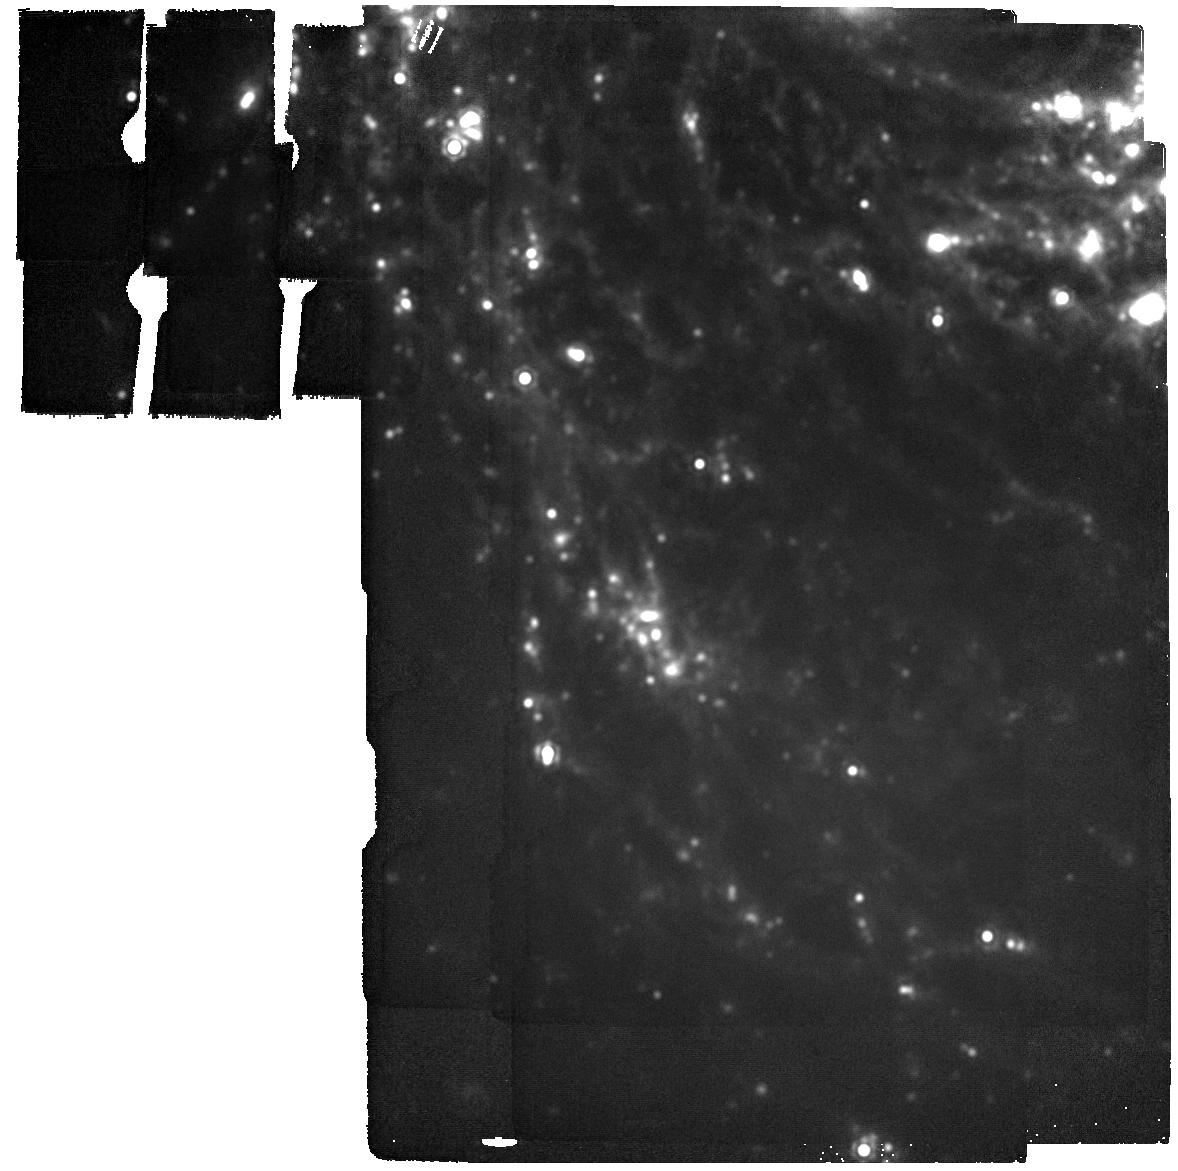
Target: SN-2020JFO. Instrument: MIRI. Filter: F2100W. Exposure: 2 min. Observation ID: jw03295-o007_t004_miri_f2100w

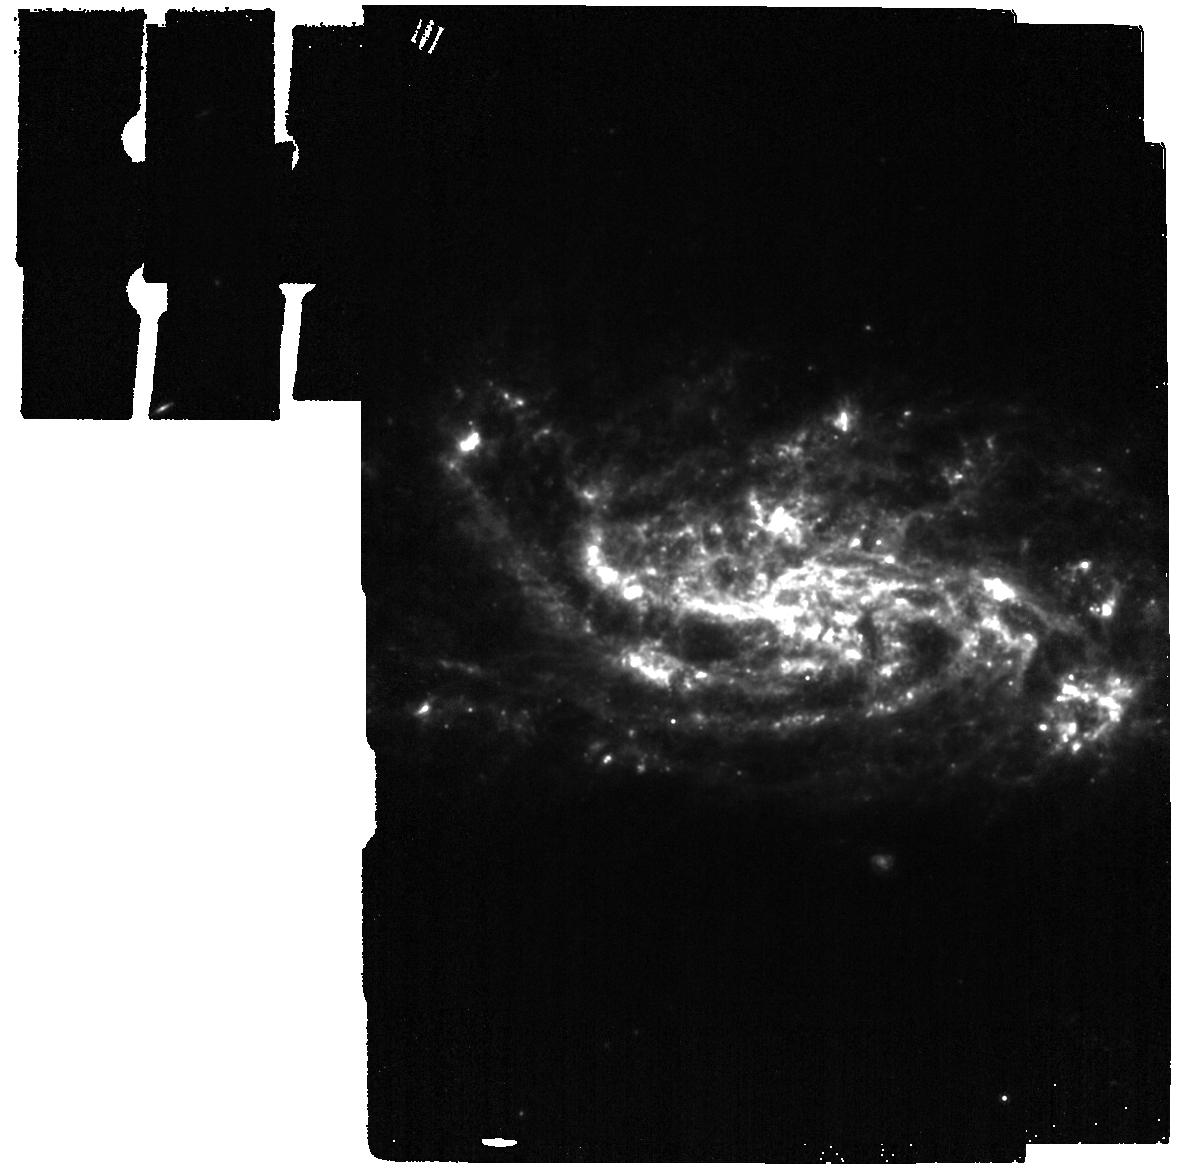
Target: SN2022WSP. Instrument: MIRI. Filter: F1000W. Exposure: 2 min. Observation ID: jw03295-o003_t008_miri_f1000w

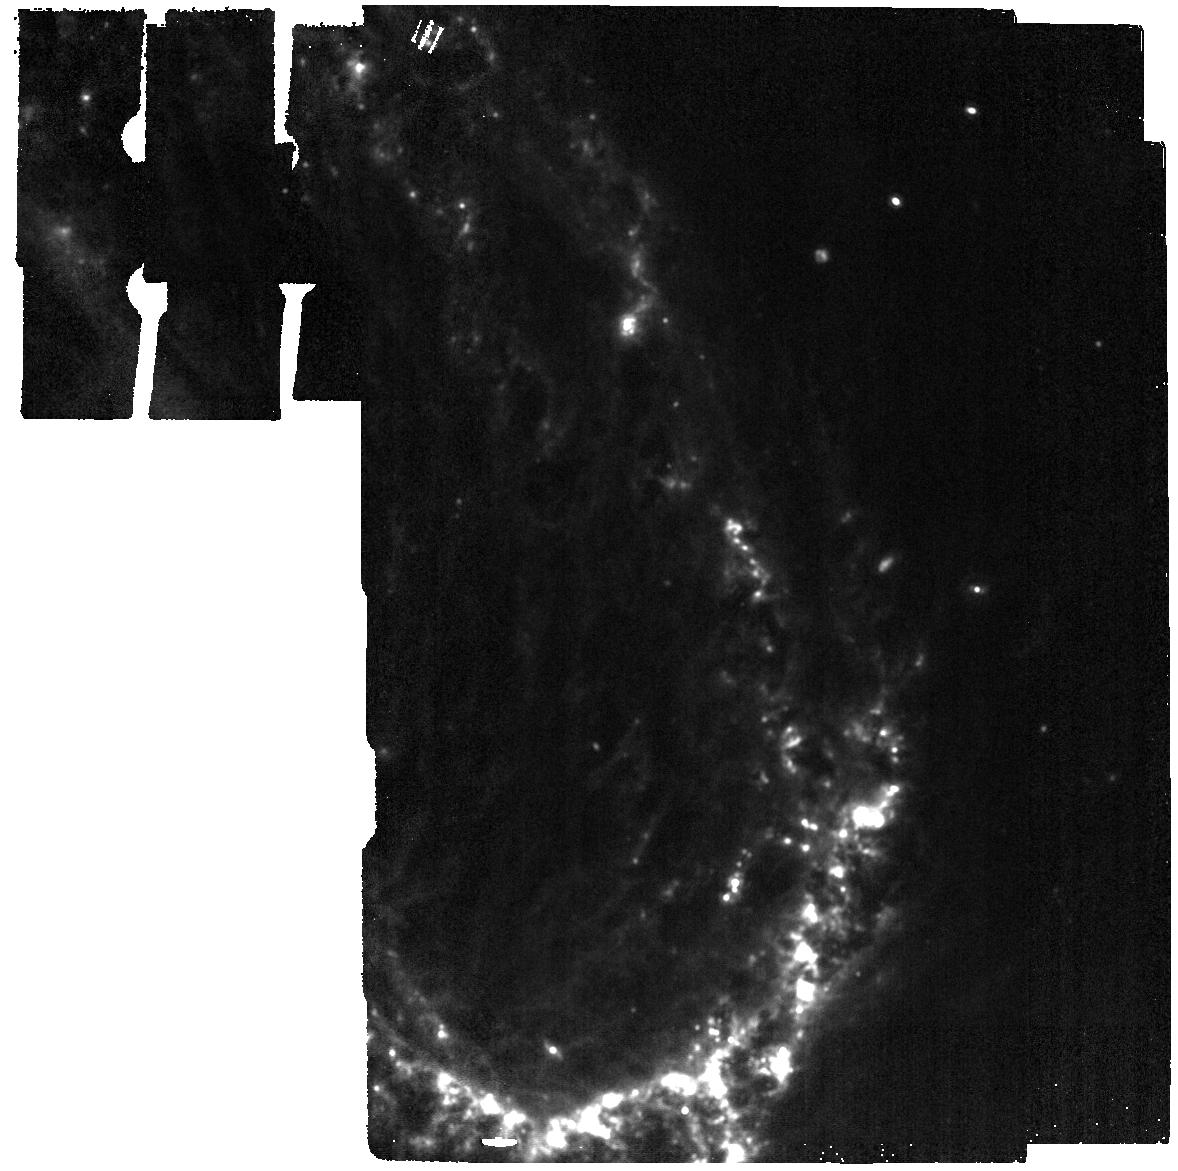
Target: SN-2022ACKO. Instrument: MIRI. Filter: F1280W. Exposure: 2 min. Observation ID: jw03295-o001_t001_miri_f1280w

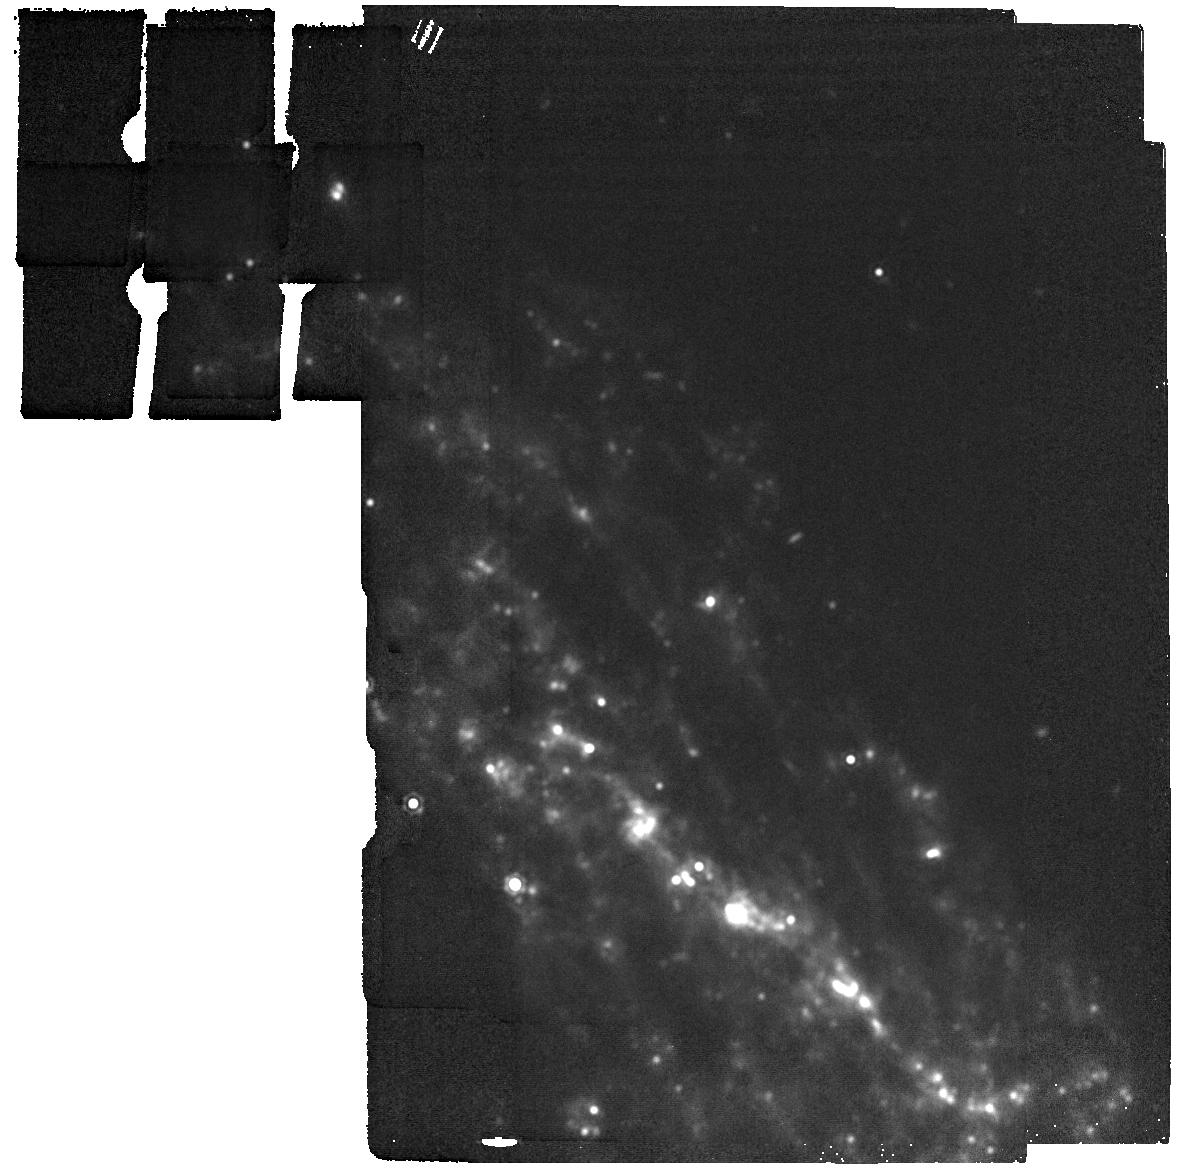
Target: SN-2017GMR. Instrument: MIRI. Filter: F1800W. Exposure: 2 min. Observation ID: jw03295-o009_t006_miri_f1800w

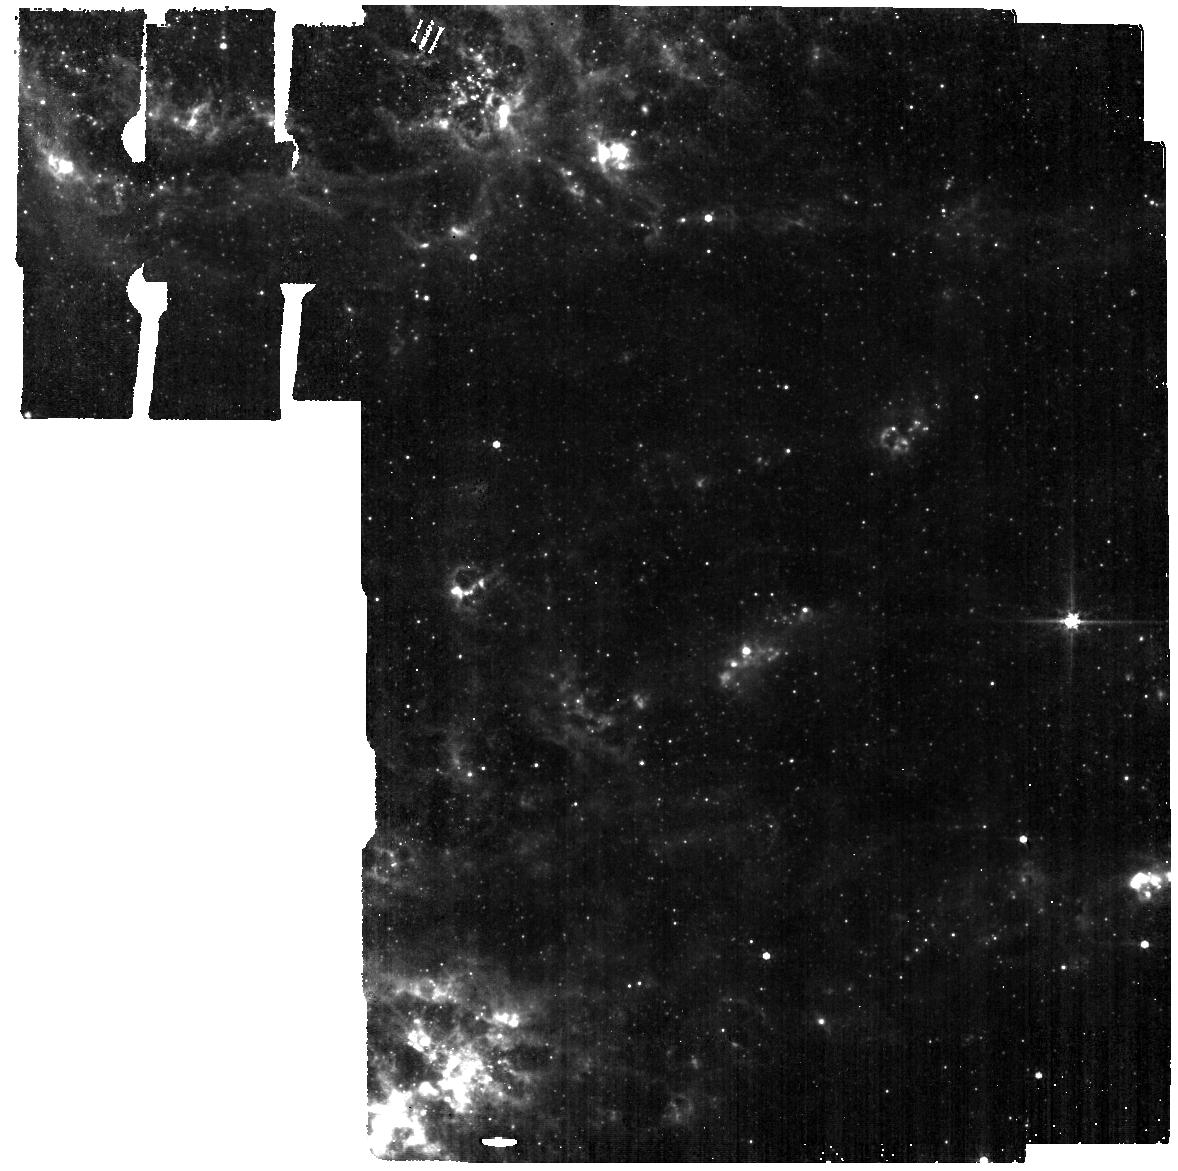
Target: SN-2017EAW. Instrument: MIRI. Filter: F560W. Exposure: 2 min. Observation ID: jw03295-o010_t007_miri_f560w

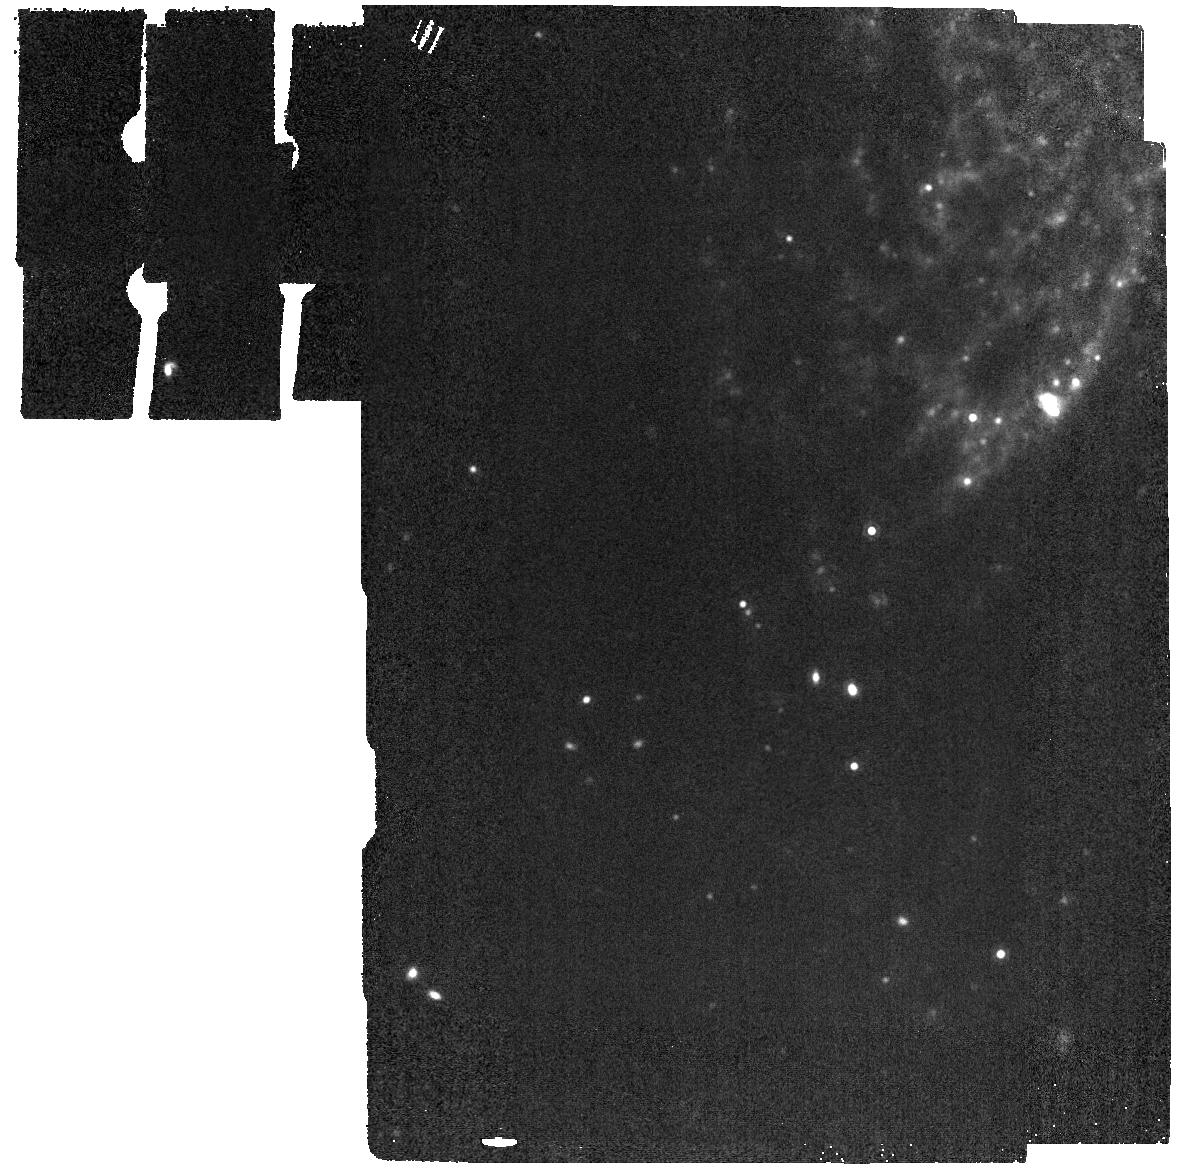
Target: SN-2021YJA. Instrument: MIRI. Filter: F1500W. Exposure: 2 min. Observation ID: jw03295-o005_t002_miri_f1500w

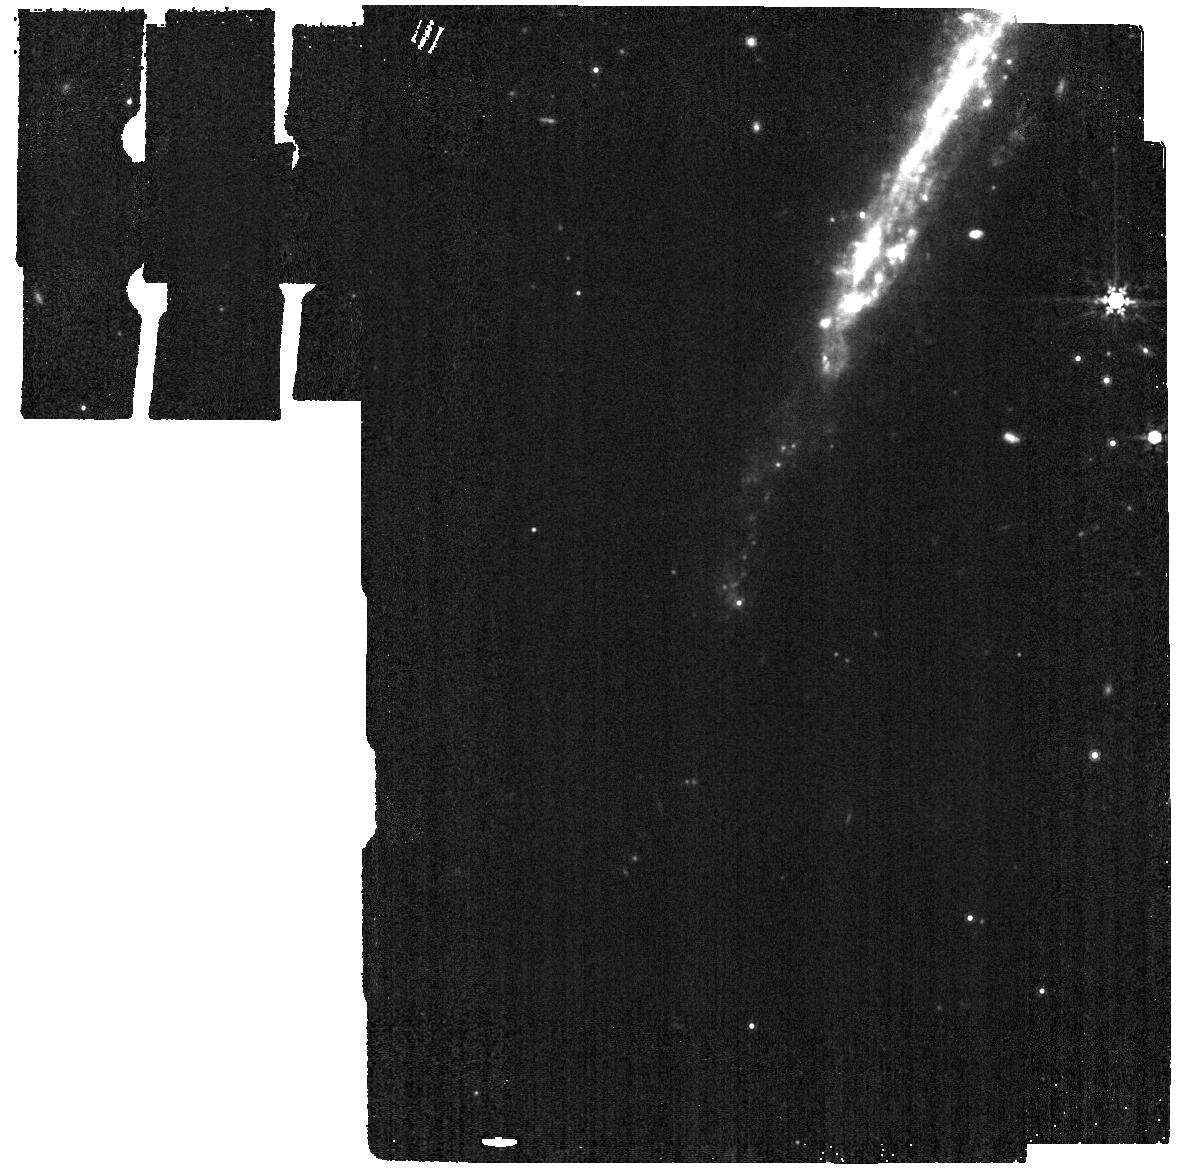
Target: SN2022JOX. Instrument: MIRI. Filter: F1000W. Exposure: 2 min. Observation ID: jw03295-o004_t009_miri_f1000w

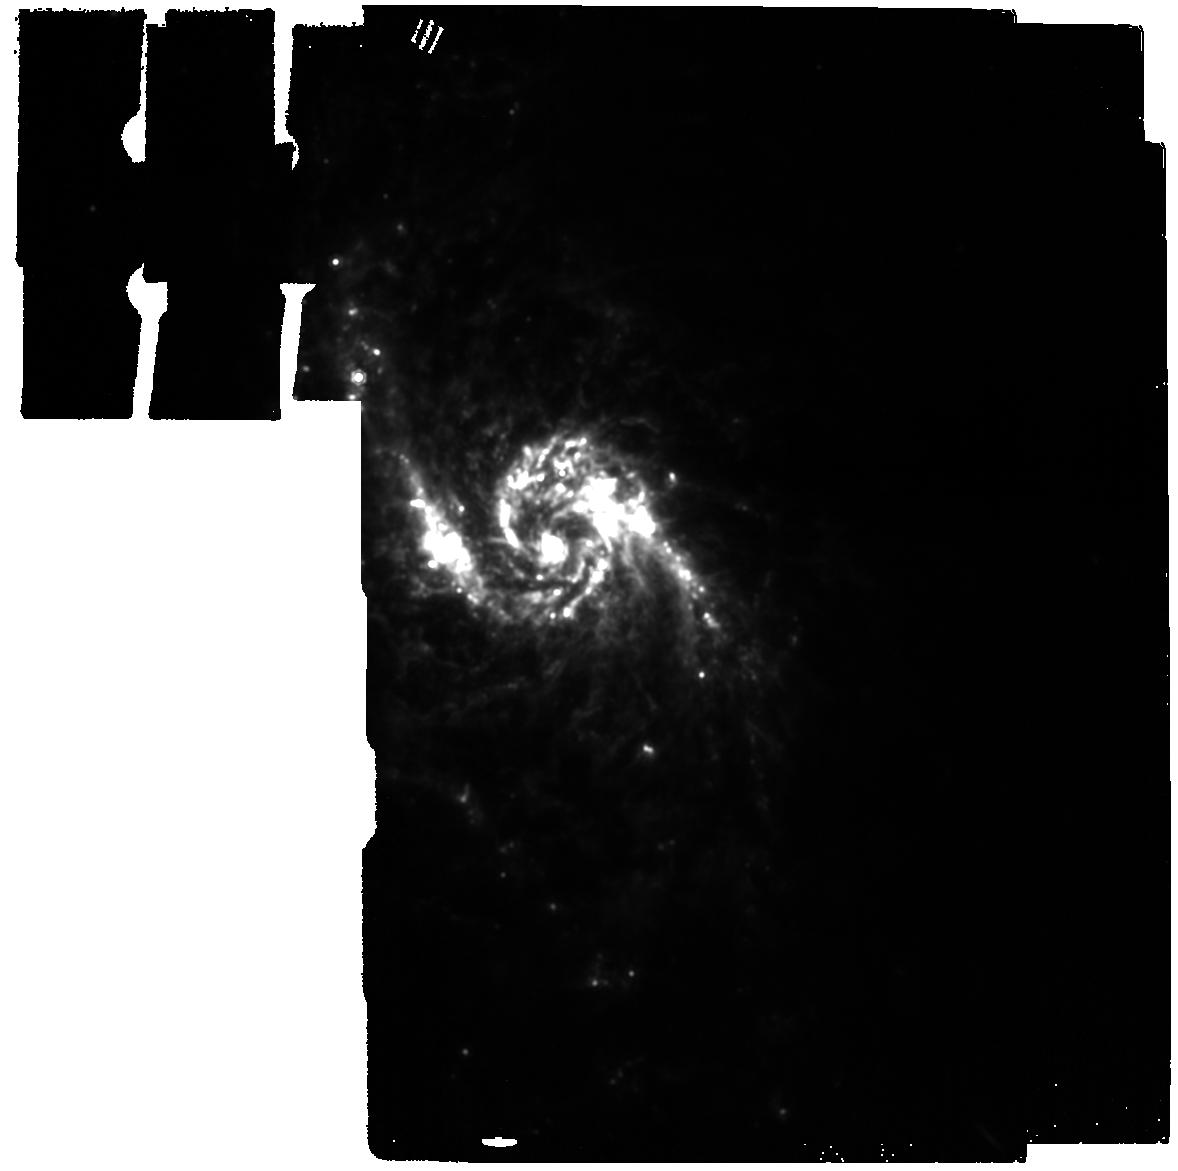
Target: SN-2021GMJ. Instrument: MIRI. Filter: F1280W. Exposure: 2 min. Observation ID: jw03295-o006_t003_miri_f1280w

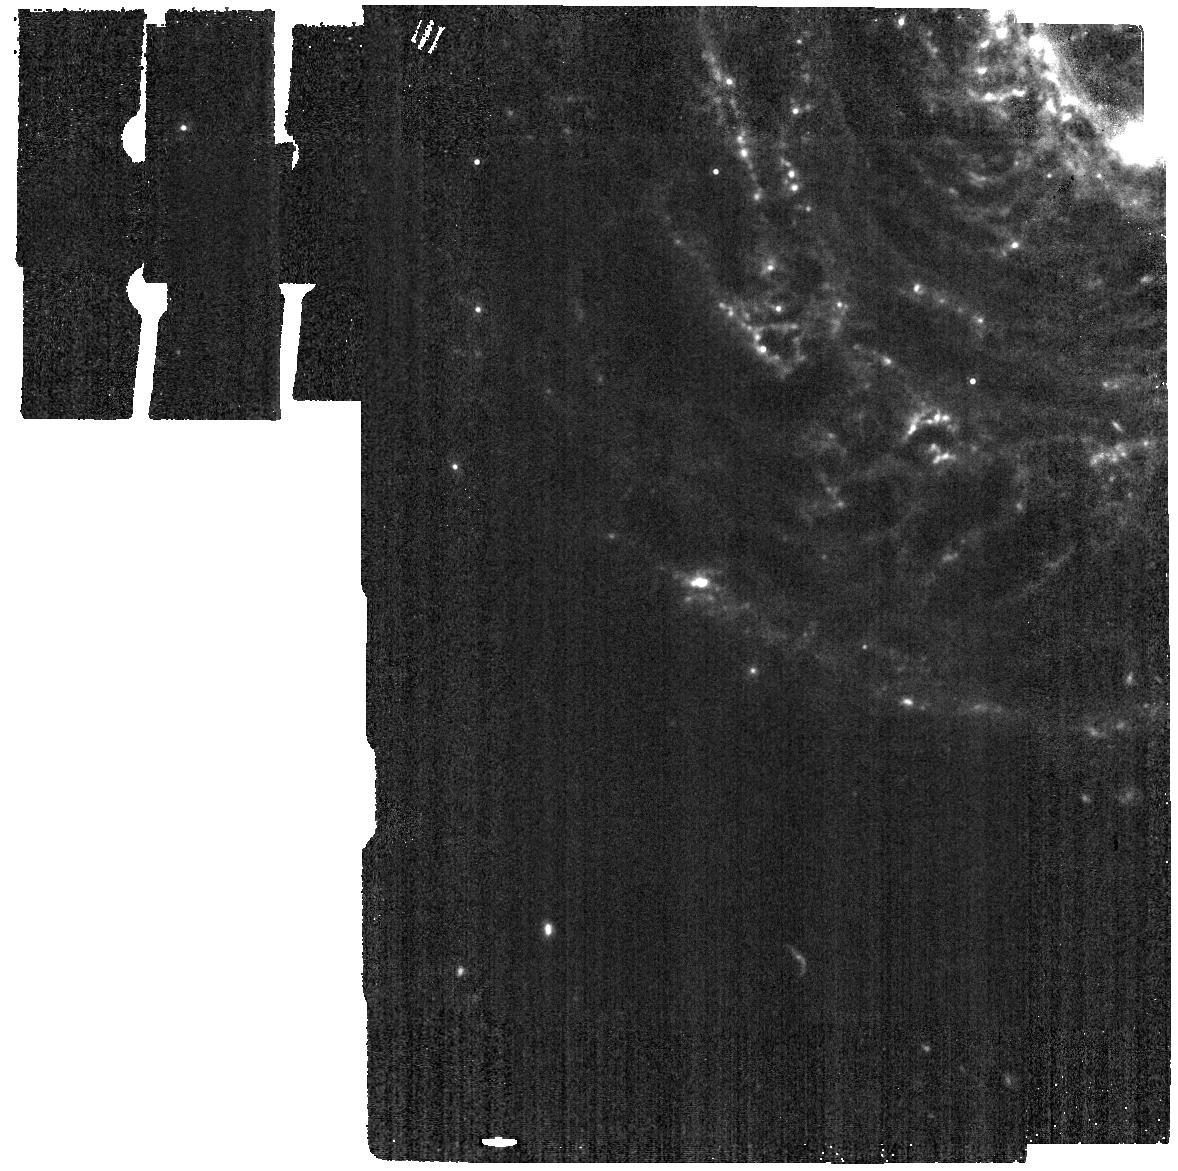
Target: SN-2018CUF. Instrument: MIRI. Filter: F1130W. Exposure: 2 min. Observation ID: jw03295-o008_t005_miri_f1130w

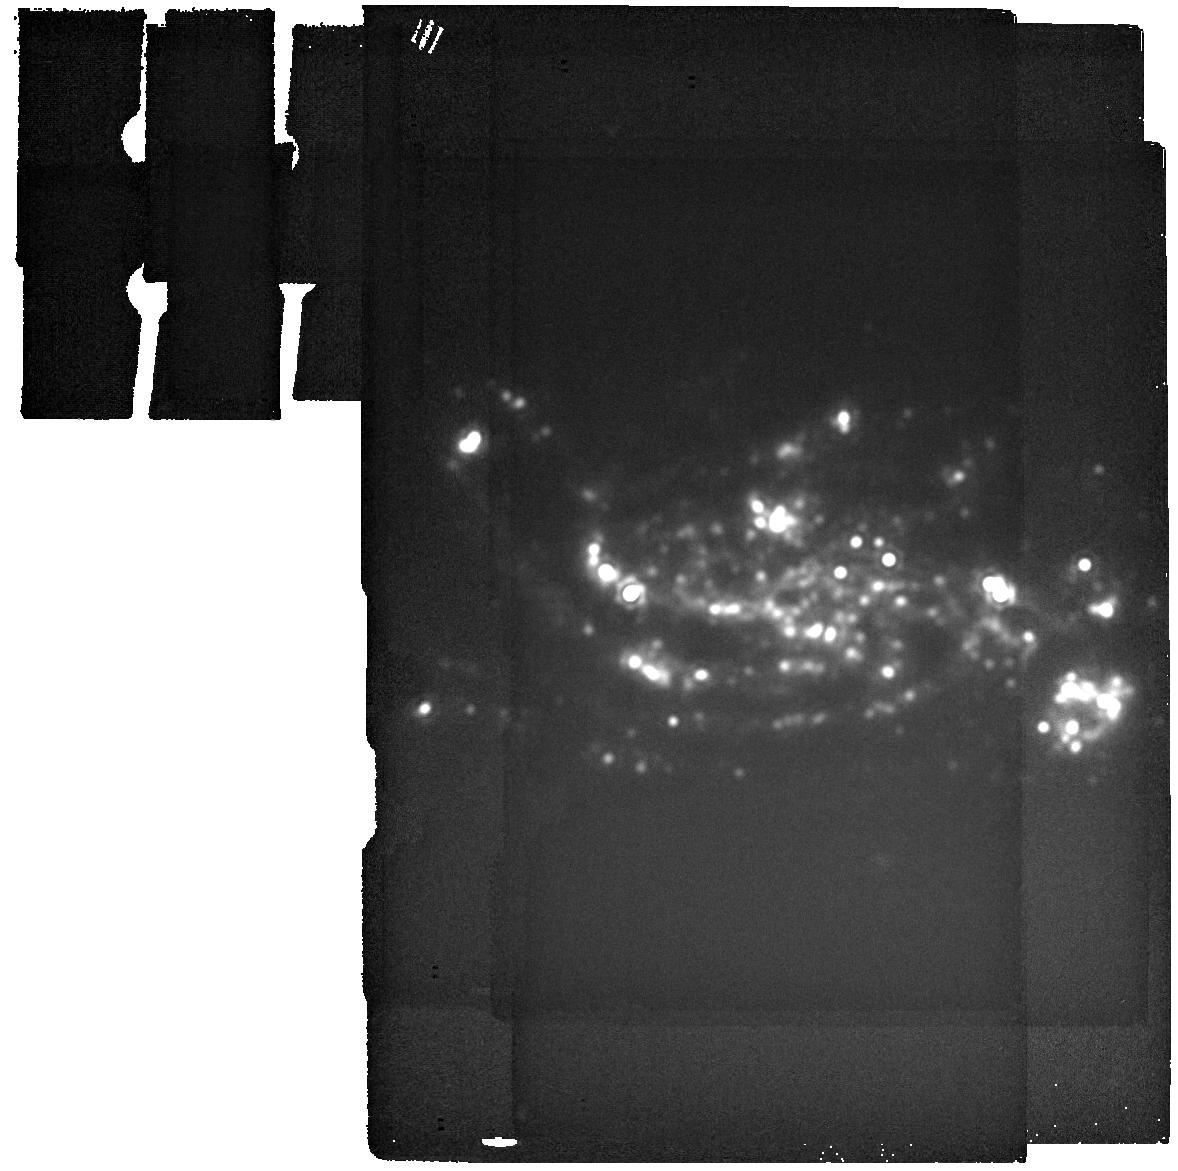
Target: SN2022WSP. Instrument: MIRI. Filter: F2550W. Exposure: 2 min. Observation ID: jw03295-o003_t008_miri_f2550w

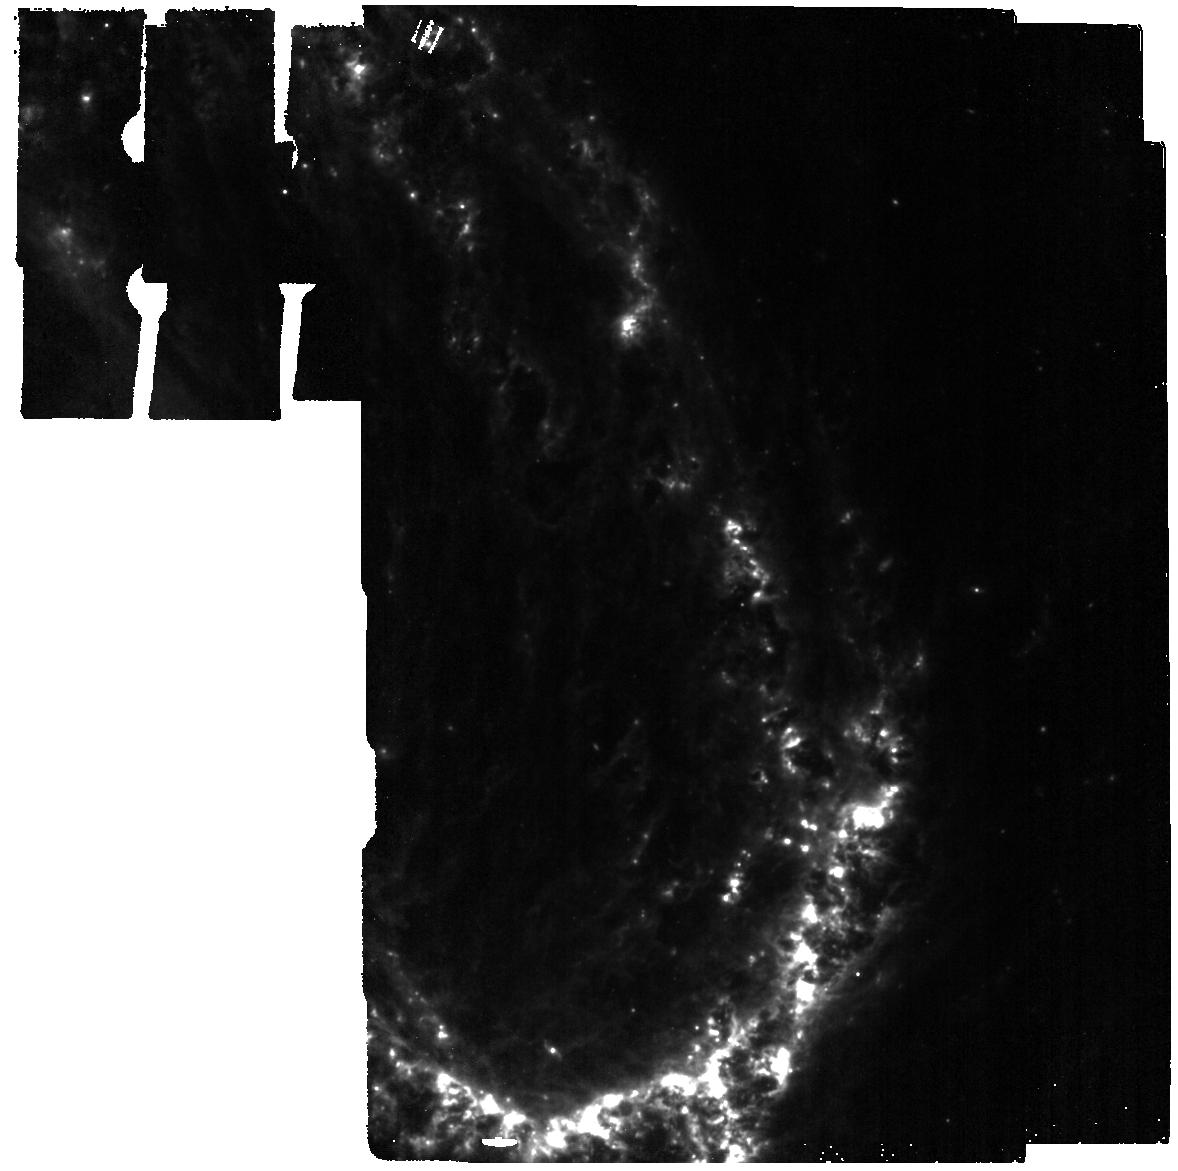
Target: SN-2022ACKO. Instrument: MIRI. Filter: F770W. Exposure: 2 min. Observation ID: jw03295-o001_t001_miri_f770w

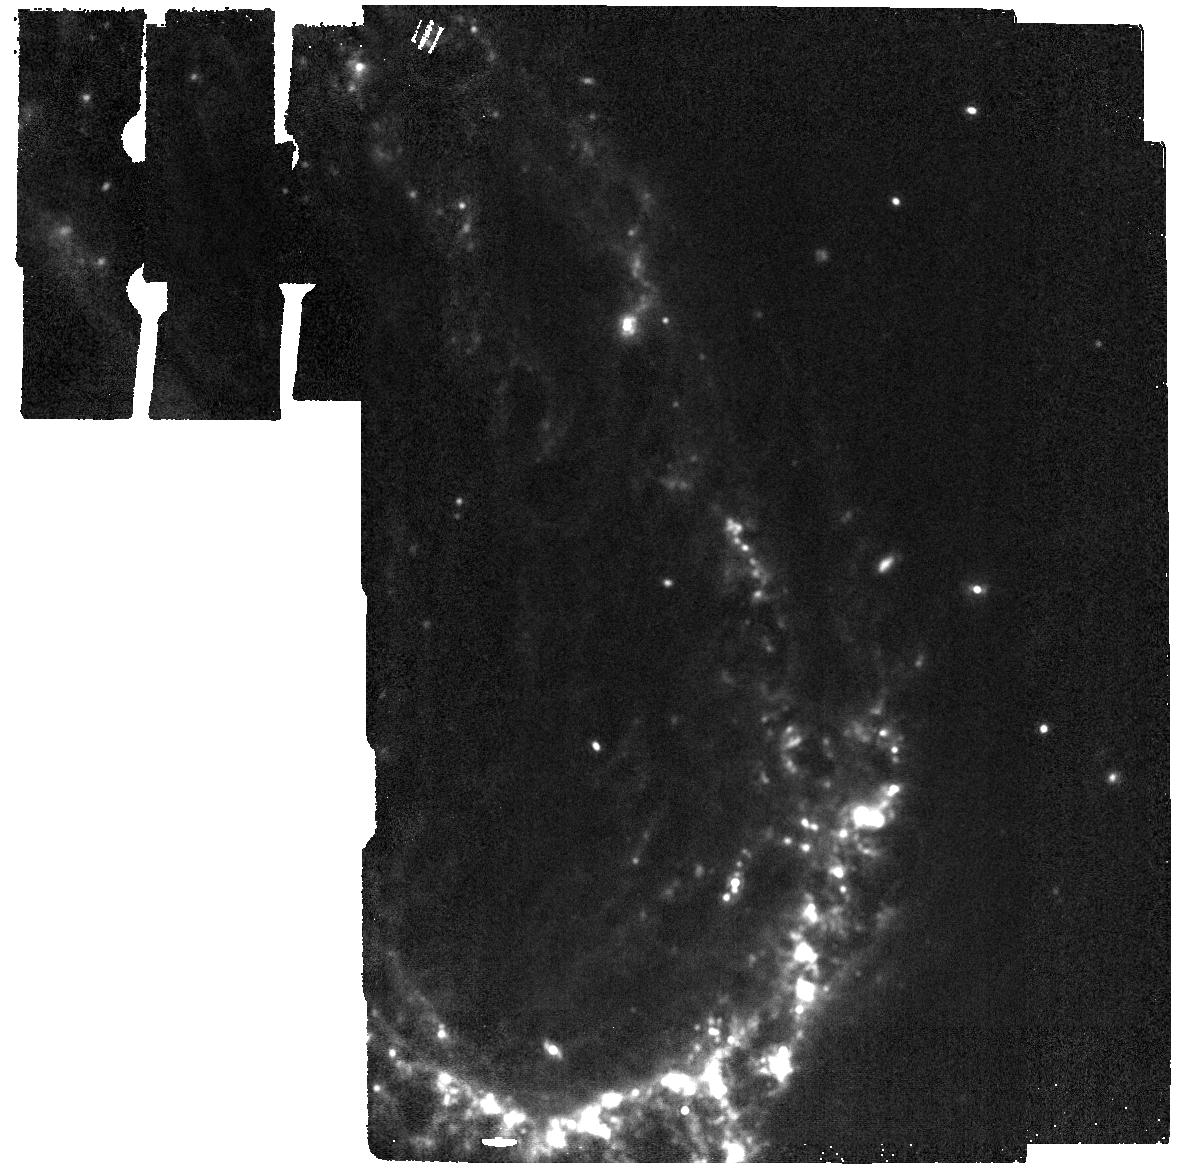
Target: SN-2022ACKO. Instrument: MIRI. Filter: F1500W. Exposure: 2 min. Observation ID: jw03295-o001_t001_miri_f1500w

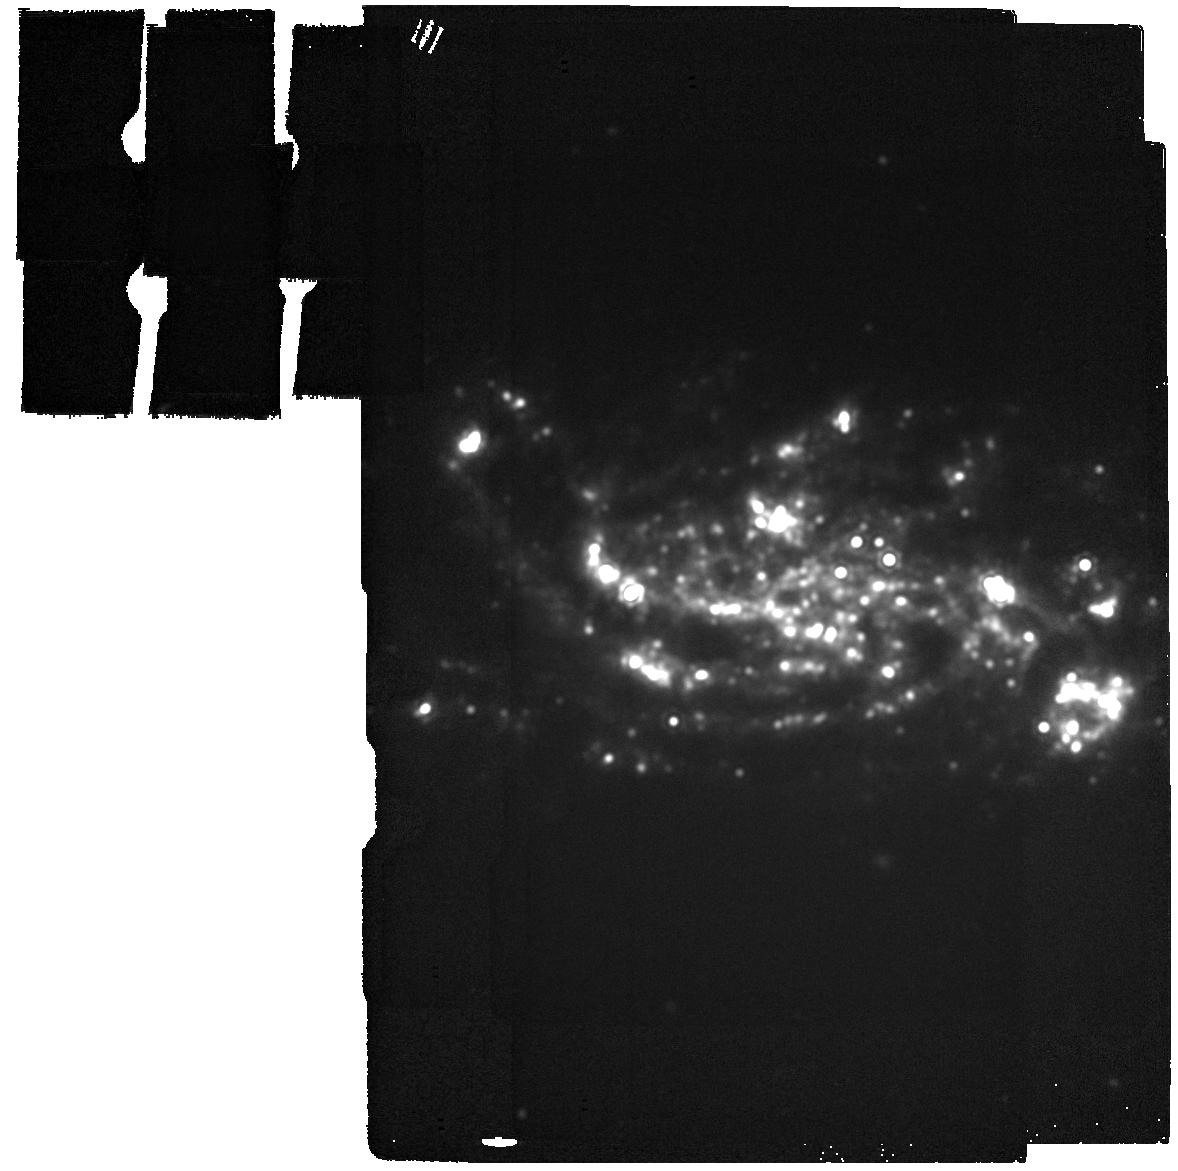
Target: SN2022WSP. Instrument: MIRI. Filter: F2100W. Exposure: 2 min. Observation ID: jw03295-o003_t008_miri_f2100w

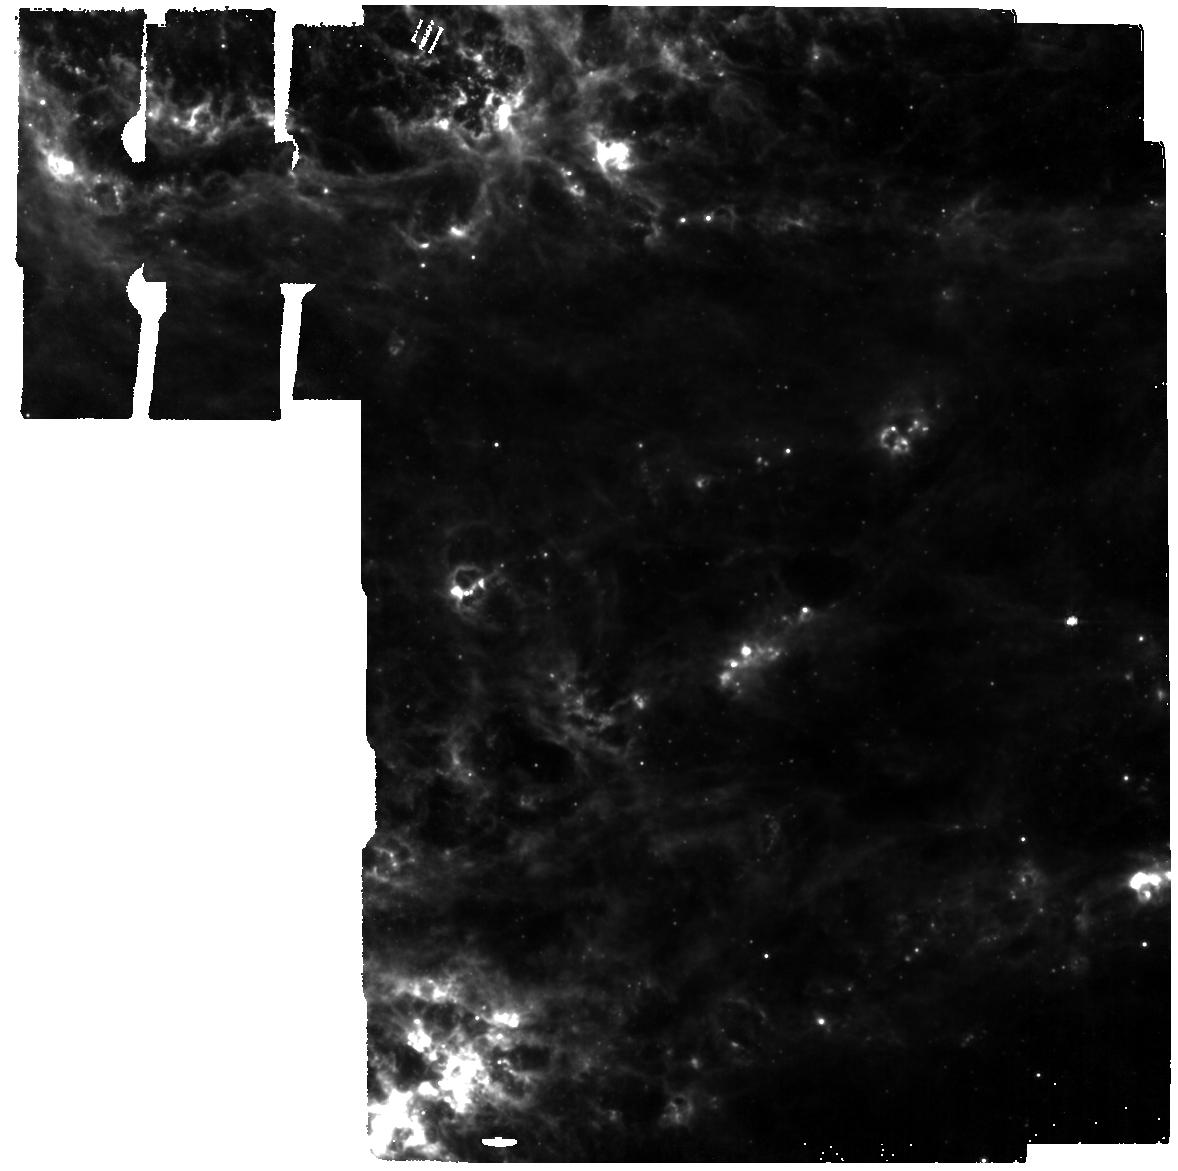
Target: SN-2017EAW. Instrument: MIRI. Filter: F770W. Exposure: 2 min. Observation ID: jw03295-o010_t007_miri_f770w

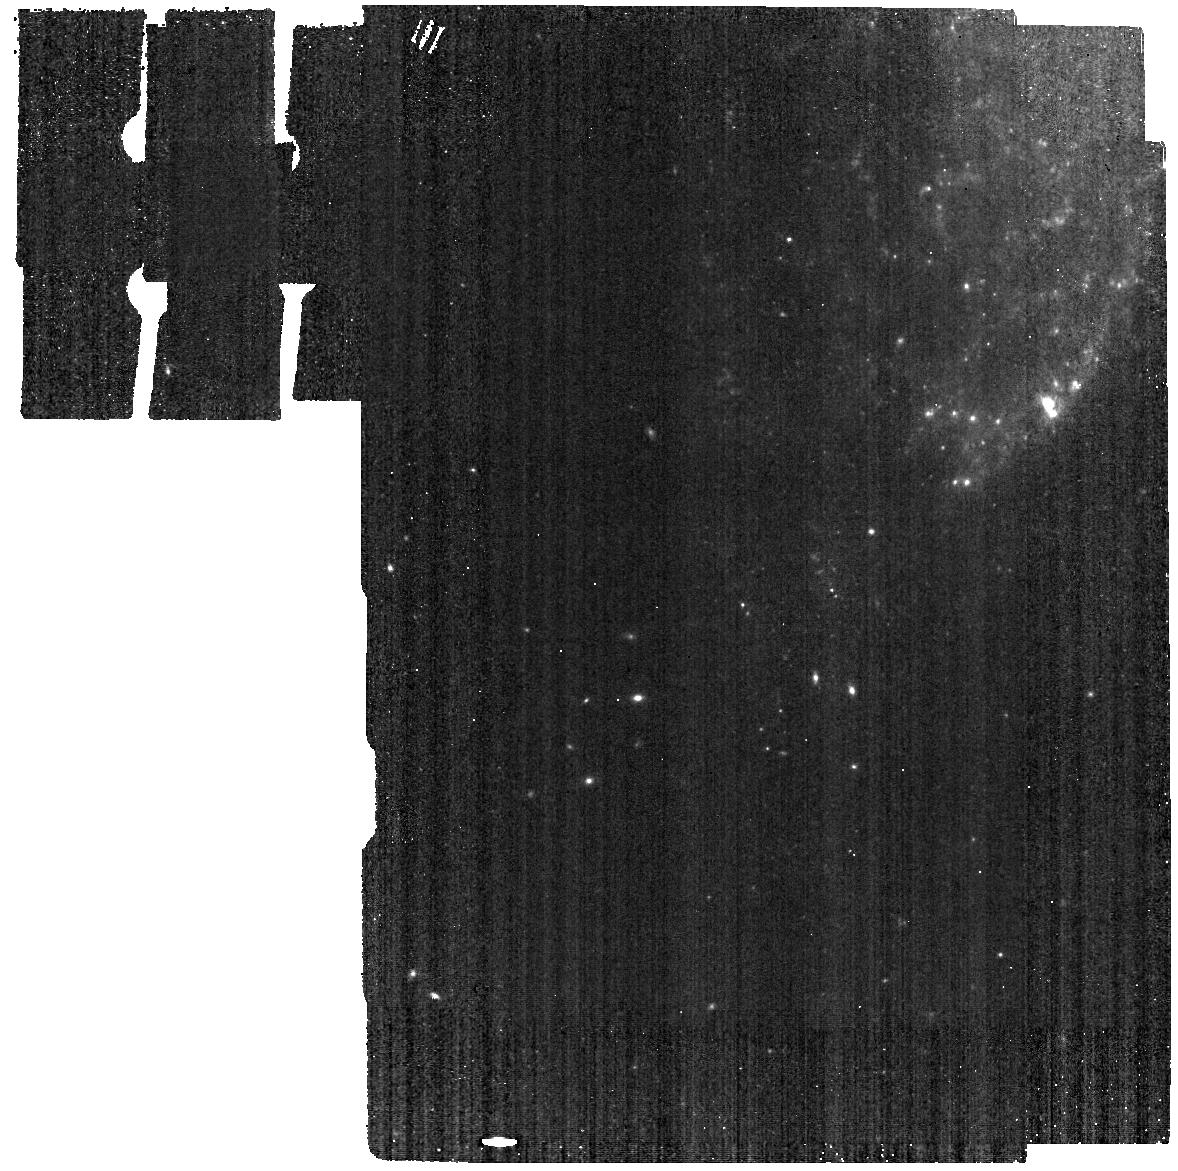
Target: SN-2021YJA. Instrument: MIRI. Filter: F560W. Exposure: 2 min. Observation ID: jw03295-o005_t002_miri_f560w

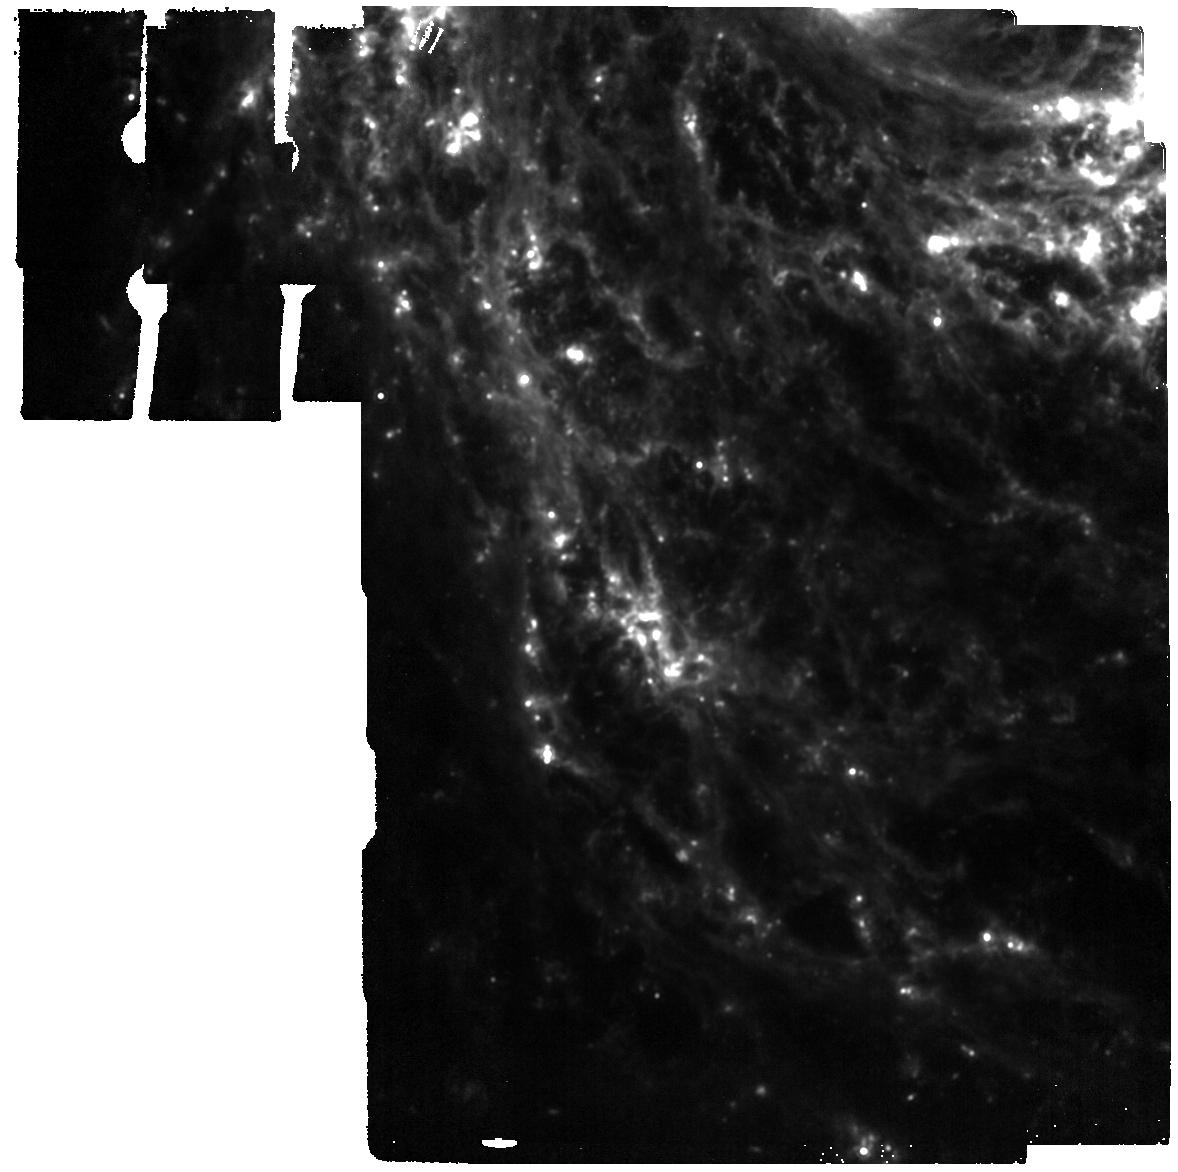
Target: SN-2020JFO. Instrument: MIRI. Filter: F1280W. Exposure: 2 min. Observation ID: jw03295-o007_t004_miri_f1280w

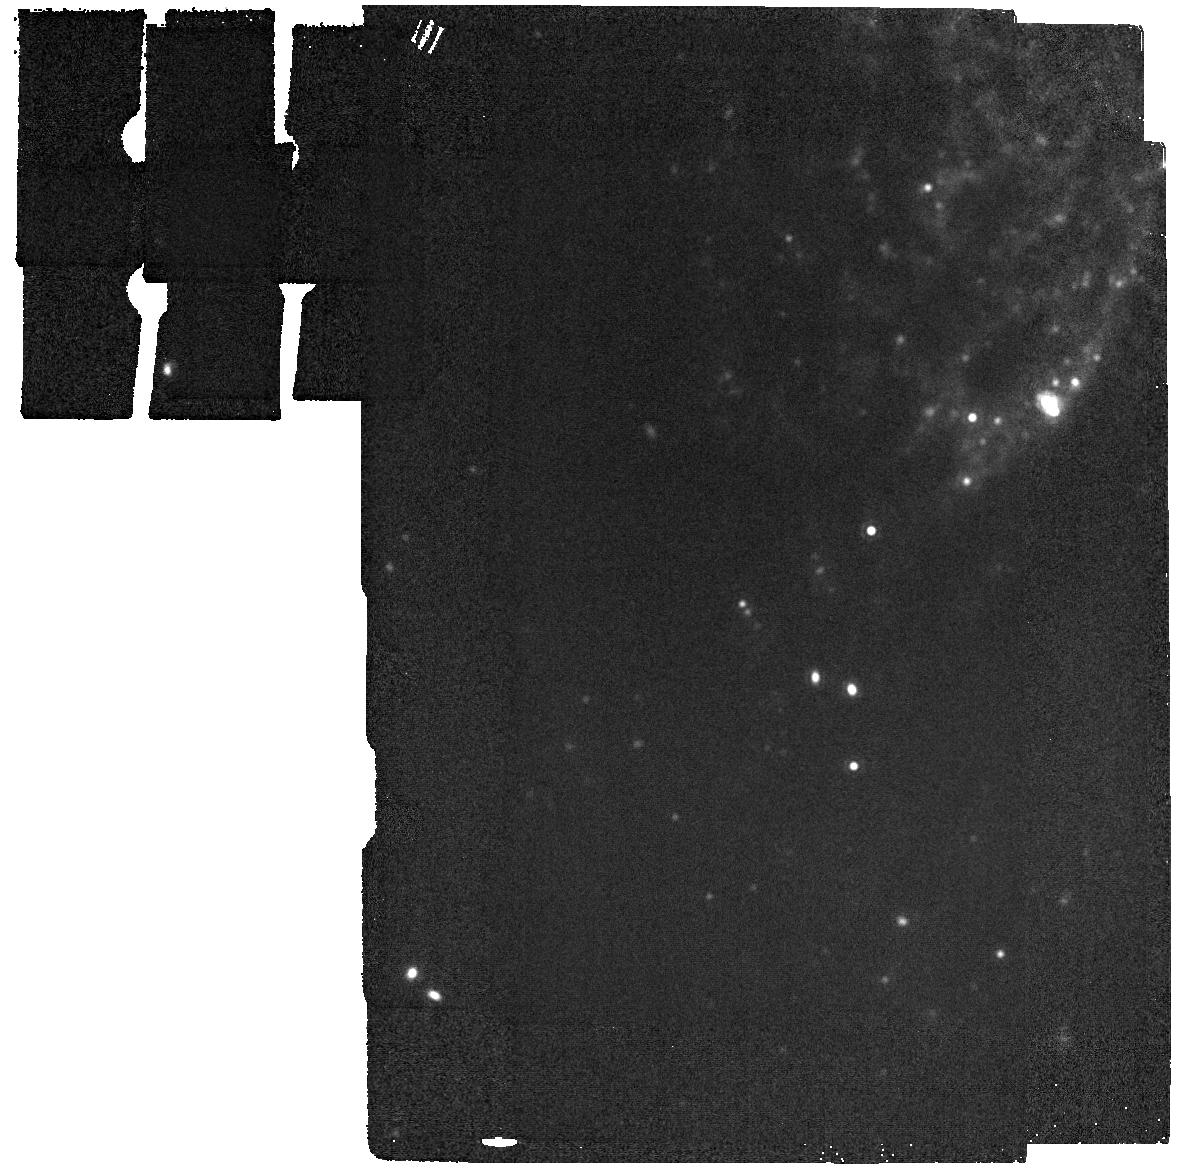
Target: SN-2021YJA. Instrument: MIRI. Filter: F1800W. Exposure: 2 min. Observation ID: jw03295-o005_t002_miri_f1800w

Is there enough? Cosmic dust formation in normal core-collapse supernovae in the first ~5 years post-explosion (PI: Sand, David J.)

Dust is abundant in the early universe, and core collapse supernovae (CC SNe) are a likely source. However, existing observations of CC SNe in the near- and short mid-infrared yield dust masses ~2-3 orders of magnitude lower than expected. One possible solution is that this dust is hiding deep in the mid-infrared, at temperatures of ~100-200K, or that it is created over a longer time span than some models predict. JWST+MIRI is able to probe both warm (~300-500K) and cold (~100-200K) dust with unprecedented sensitivity. The goal of this proposal is to provide a snapshot of dust formation and evolution in normal CC SNe at three different phases: 1-2, 2-5, and 5+ years after explosion. We will obtain MIRI imaging of a sample of nine normal CC SNe, three in each age range, chosen based on their comprehensive ground-based data sets and observational properties, and not for any dust signatures, which will provide an unbiased look at typical dust production. With JWST spectral energy distributions out to ~25 microns, we will be able to quantify and characterize the amount of cold and warm dust associated with normal CC SNe as a function of time since explosion, explore links between dust formation and other SN properties, and address the issue of cosmic dust formation in the early universe.